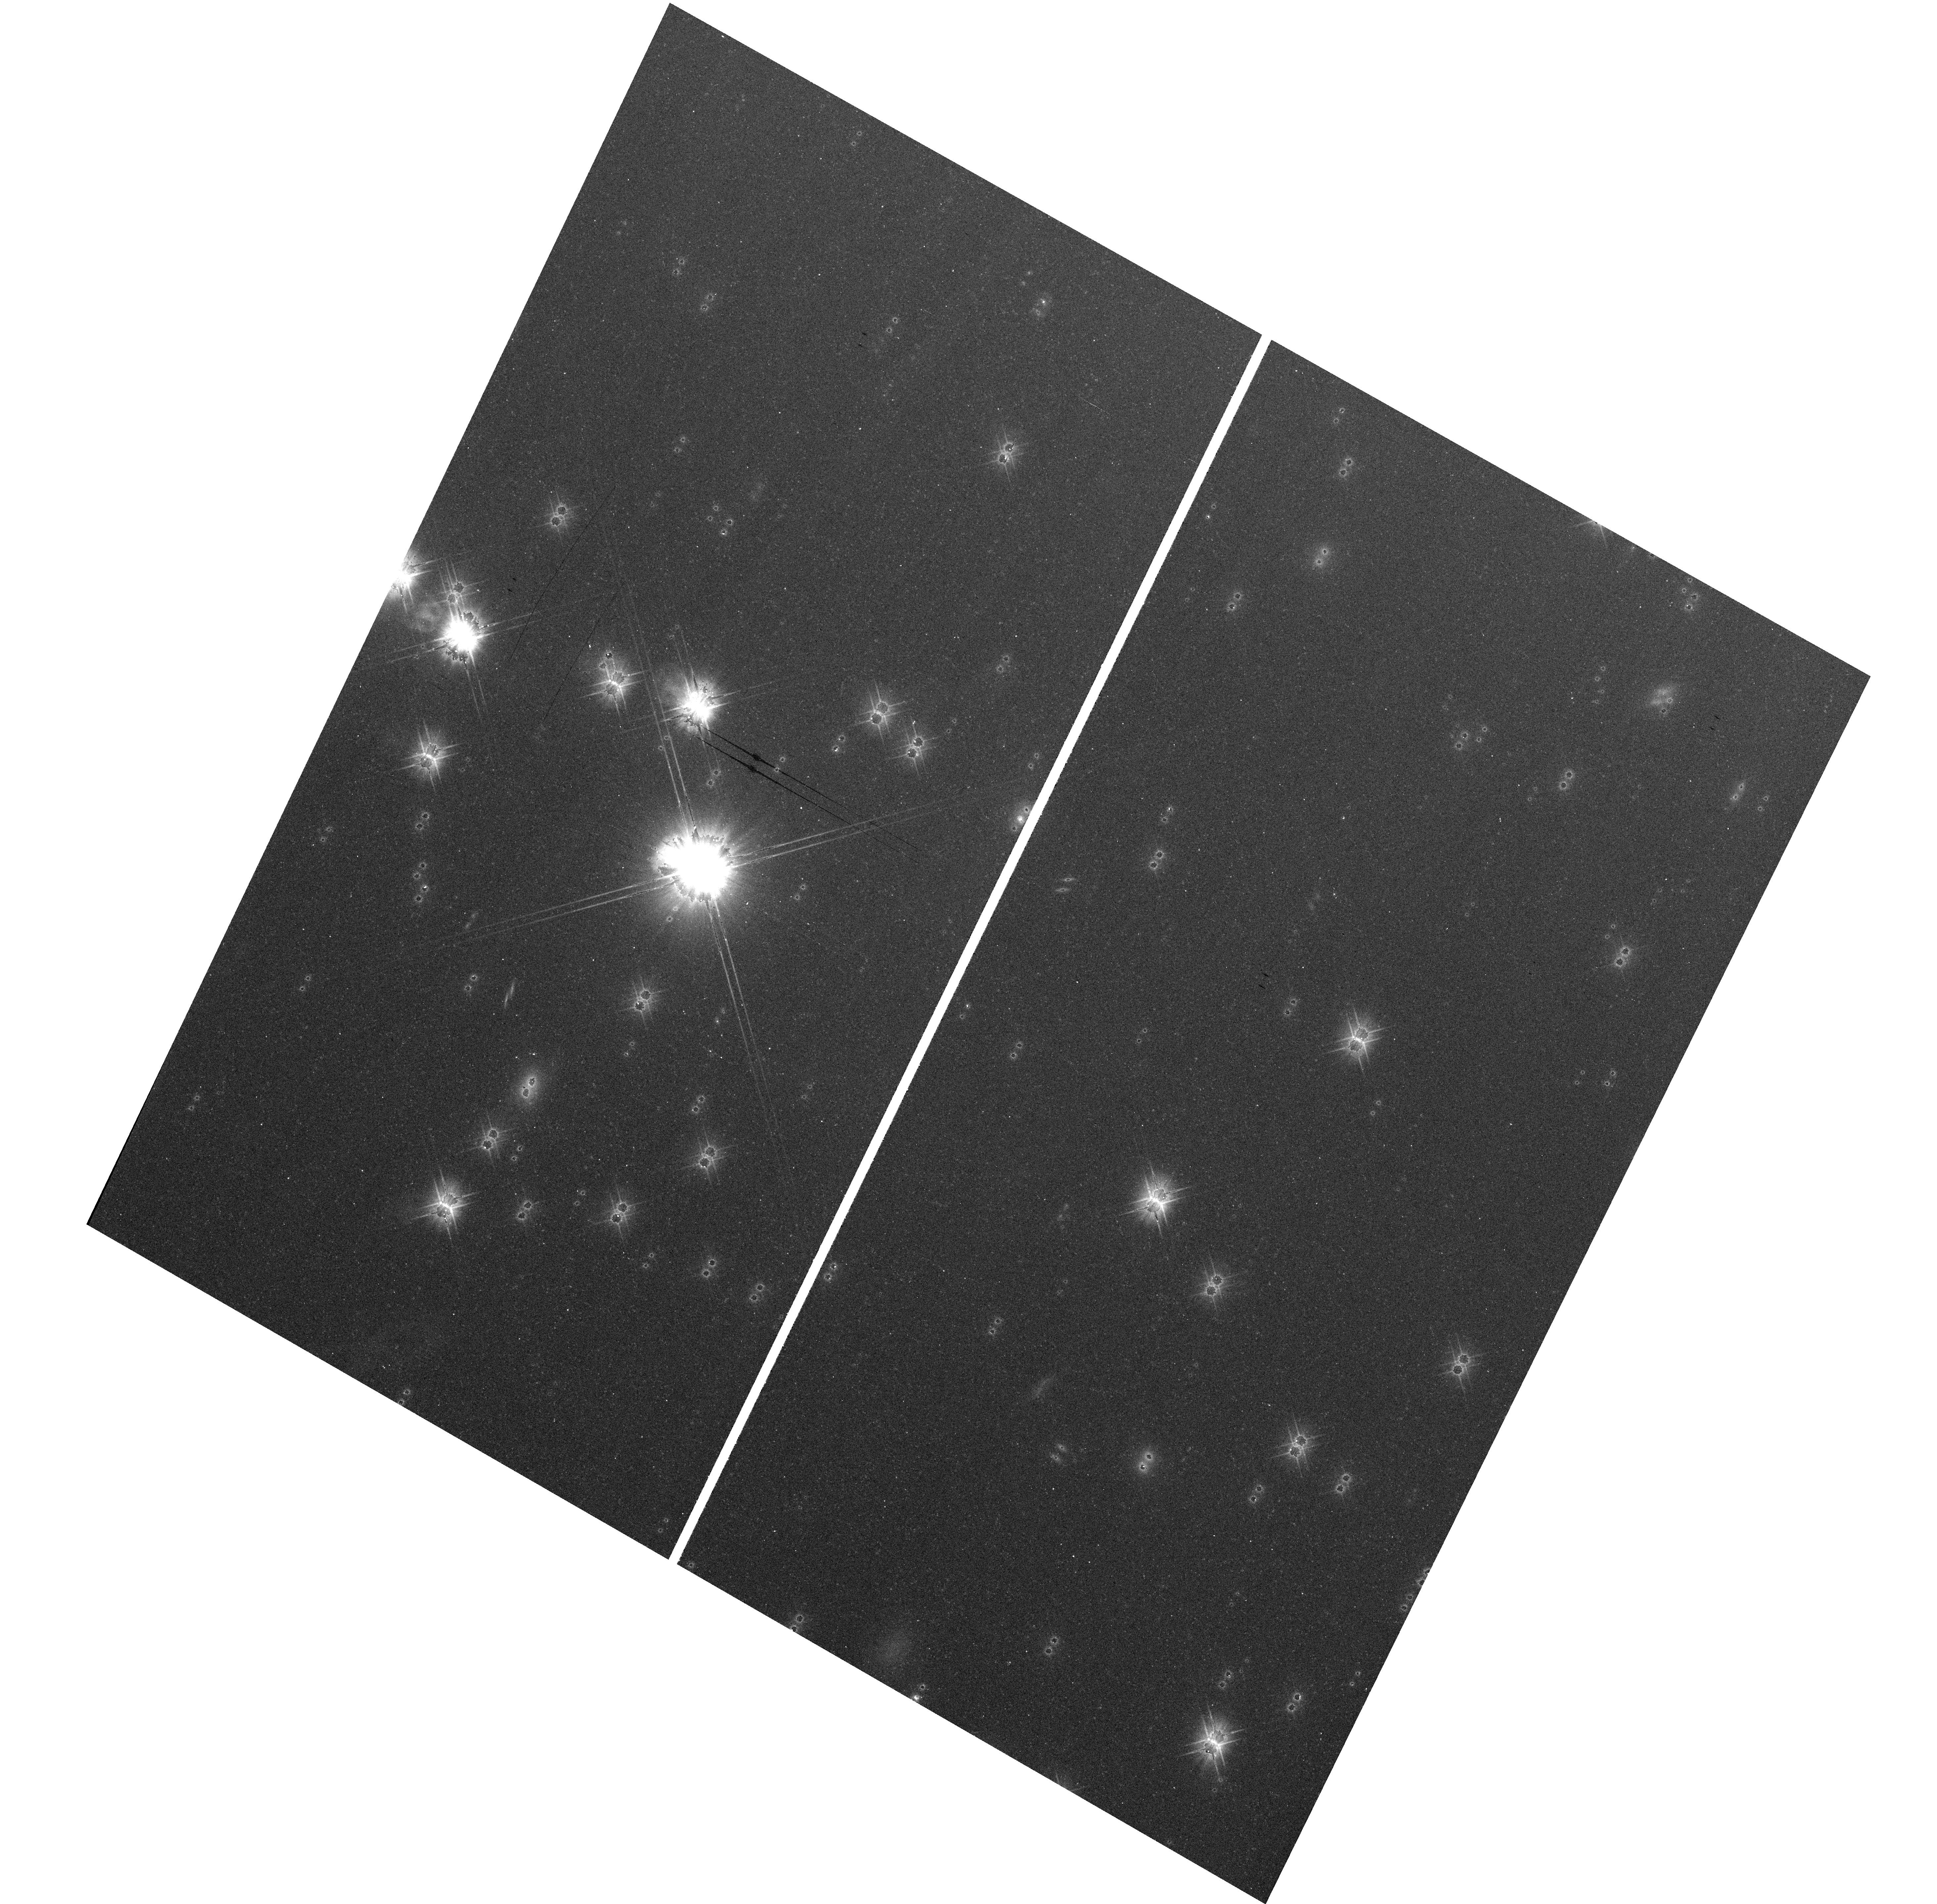
Target: field at RA 79.172°, Dec 45.998°. Instrument: WFC3/UVIS. Filter: F606W. Exposure: 12 min. Observation ID: hst_11938_03_wfc3_uvis_f606w_ibcn03

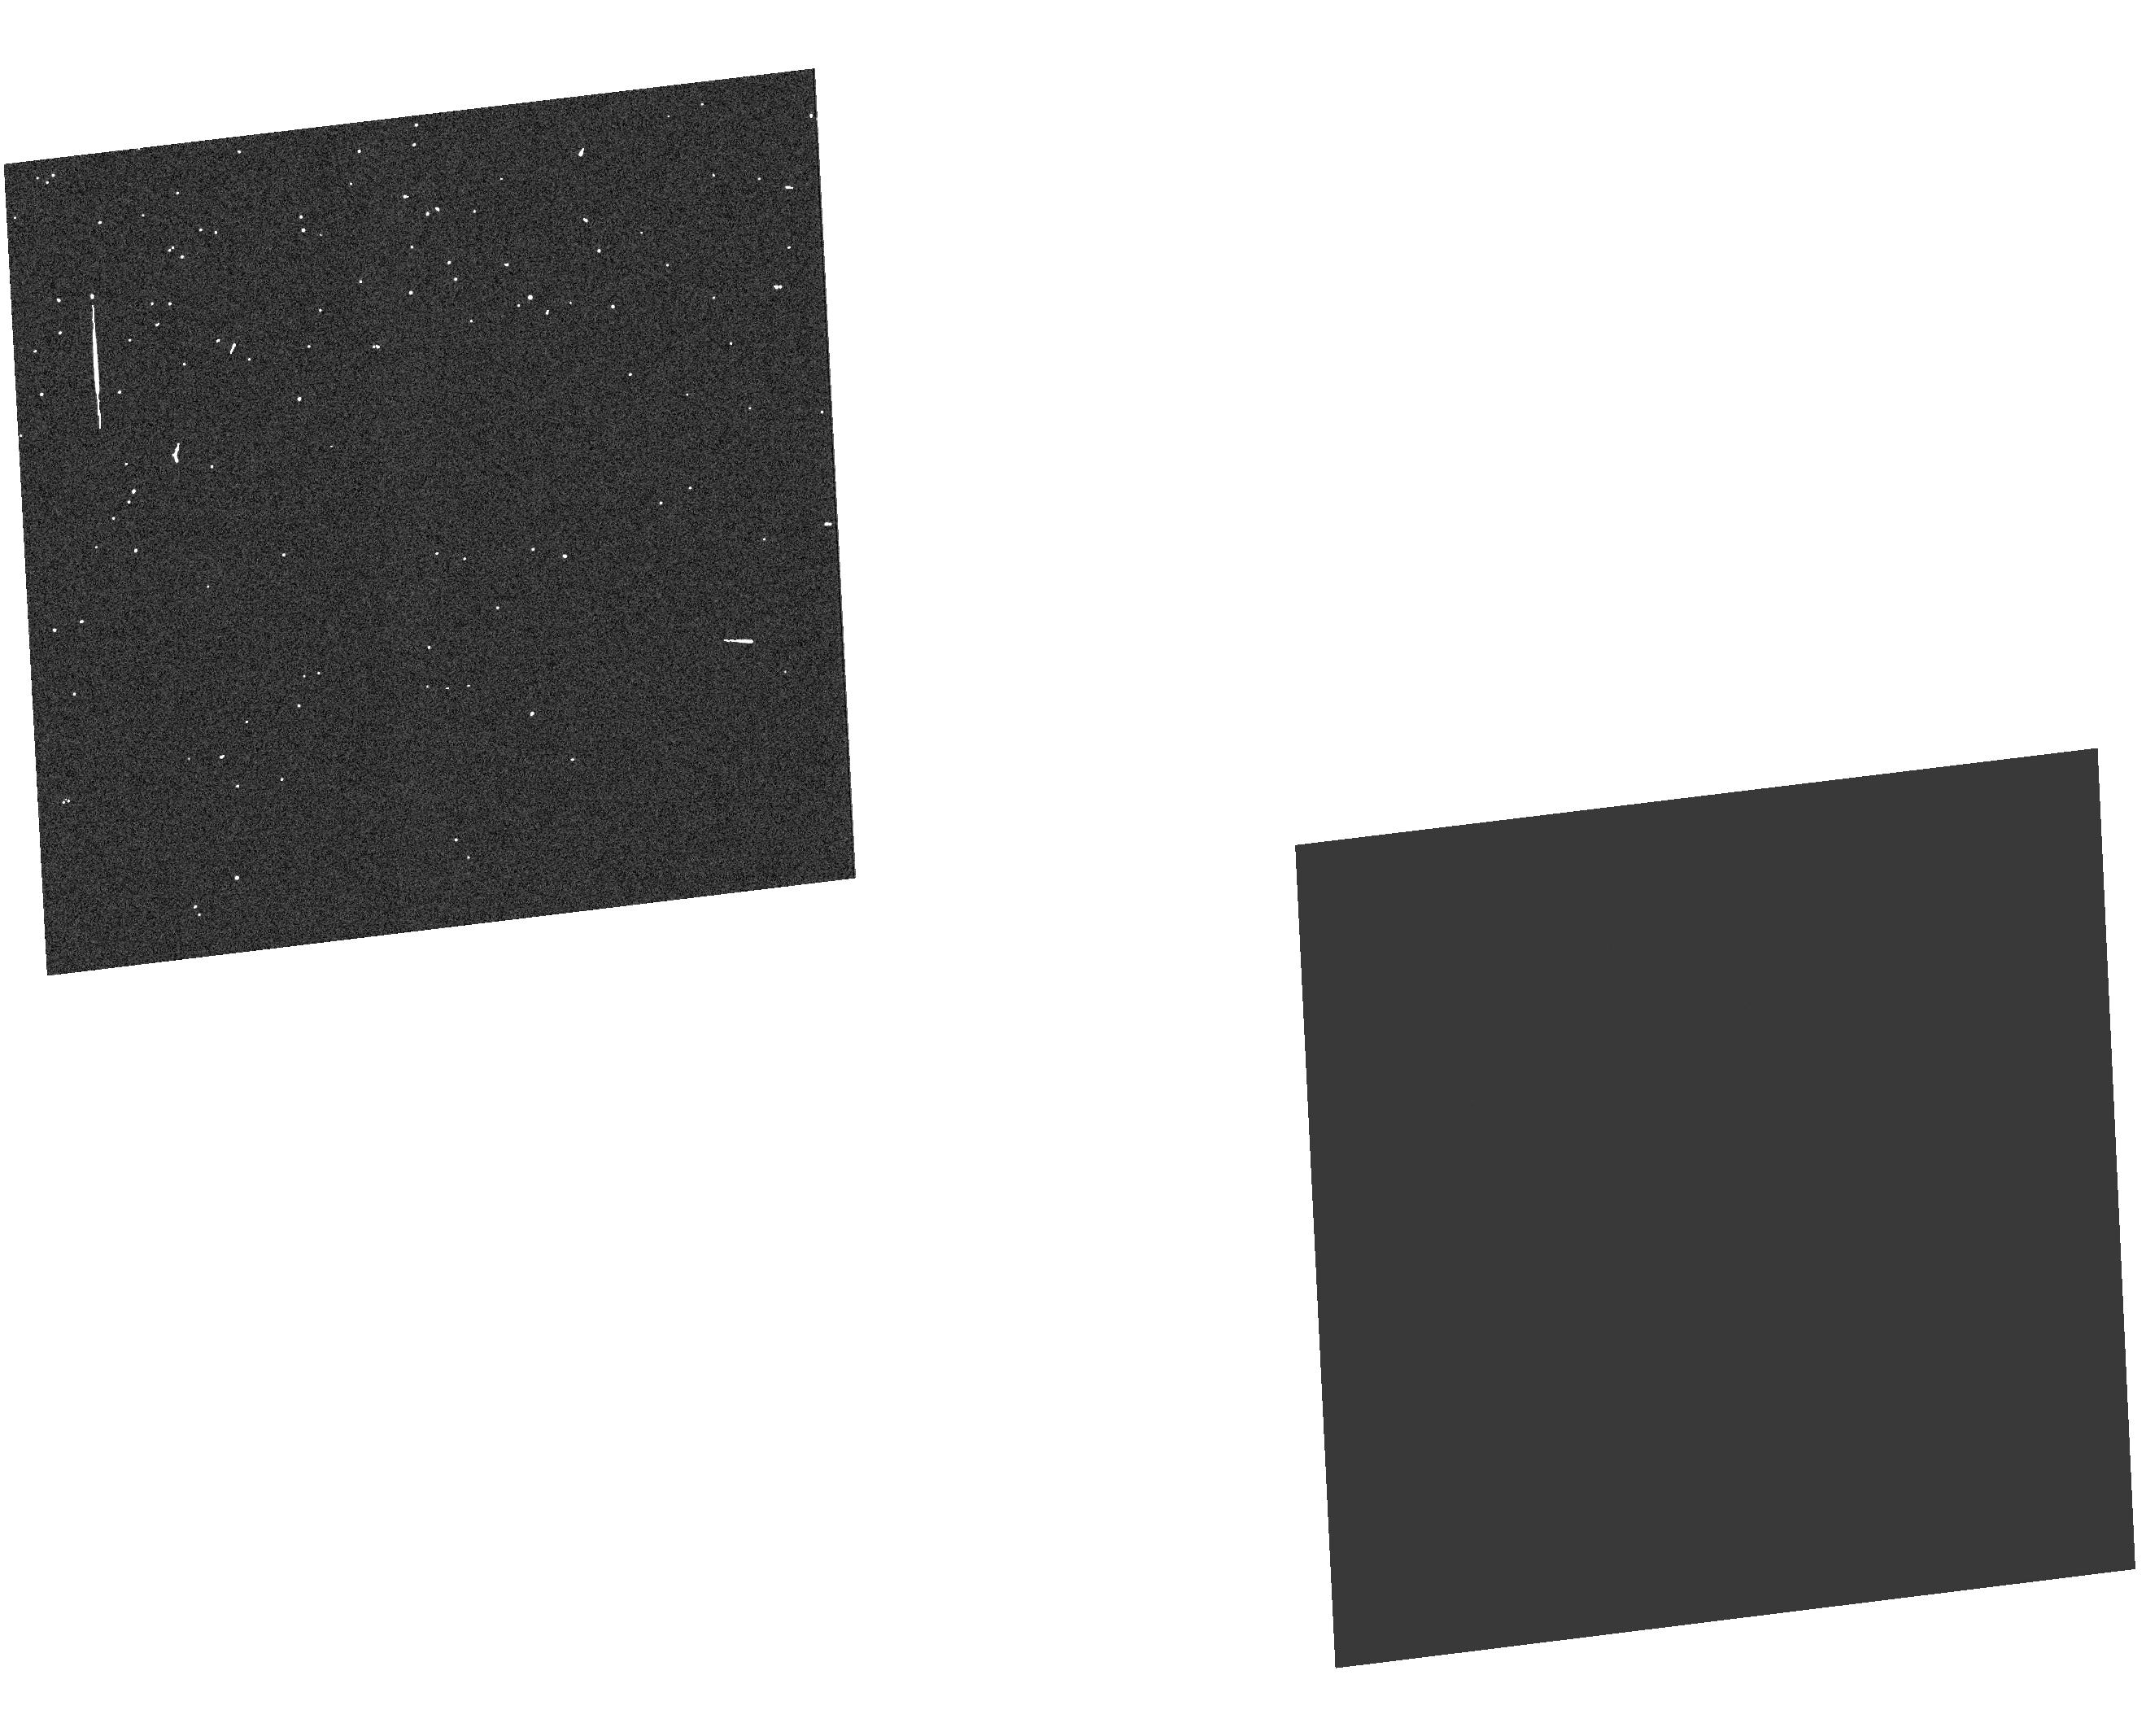
Target: field at RA 194.260°, Dec 22.032°. Instrument: WFC3/UVIS. Filter: F606W. Exposure: 7 min. Observation ID: hst_11938_c1_wfc3_uvis_f606w_ibcnc1

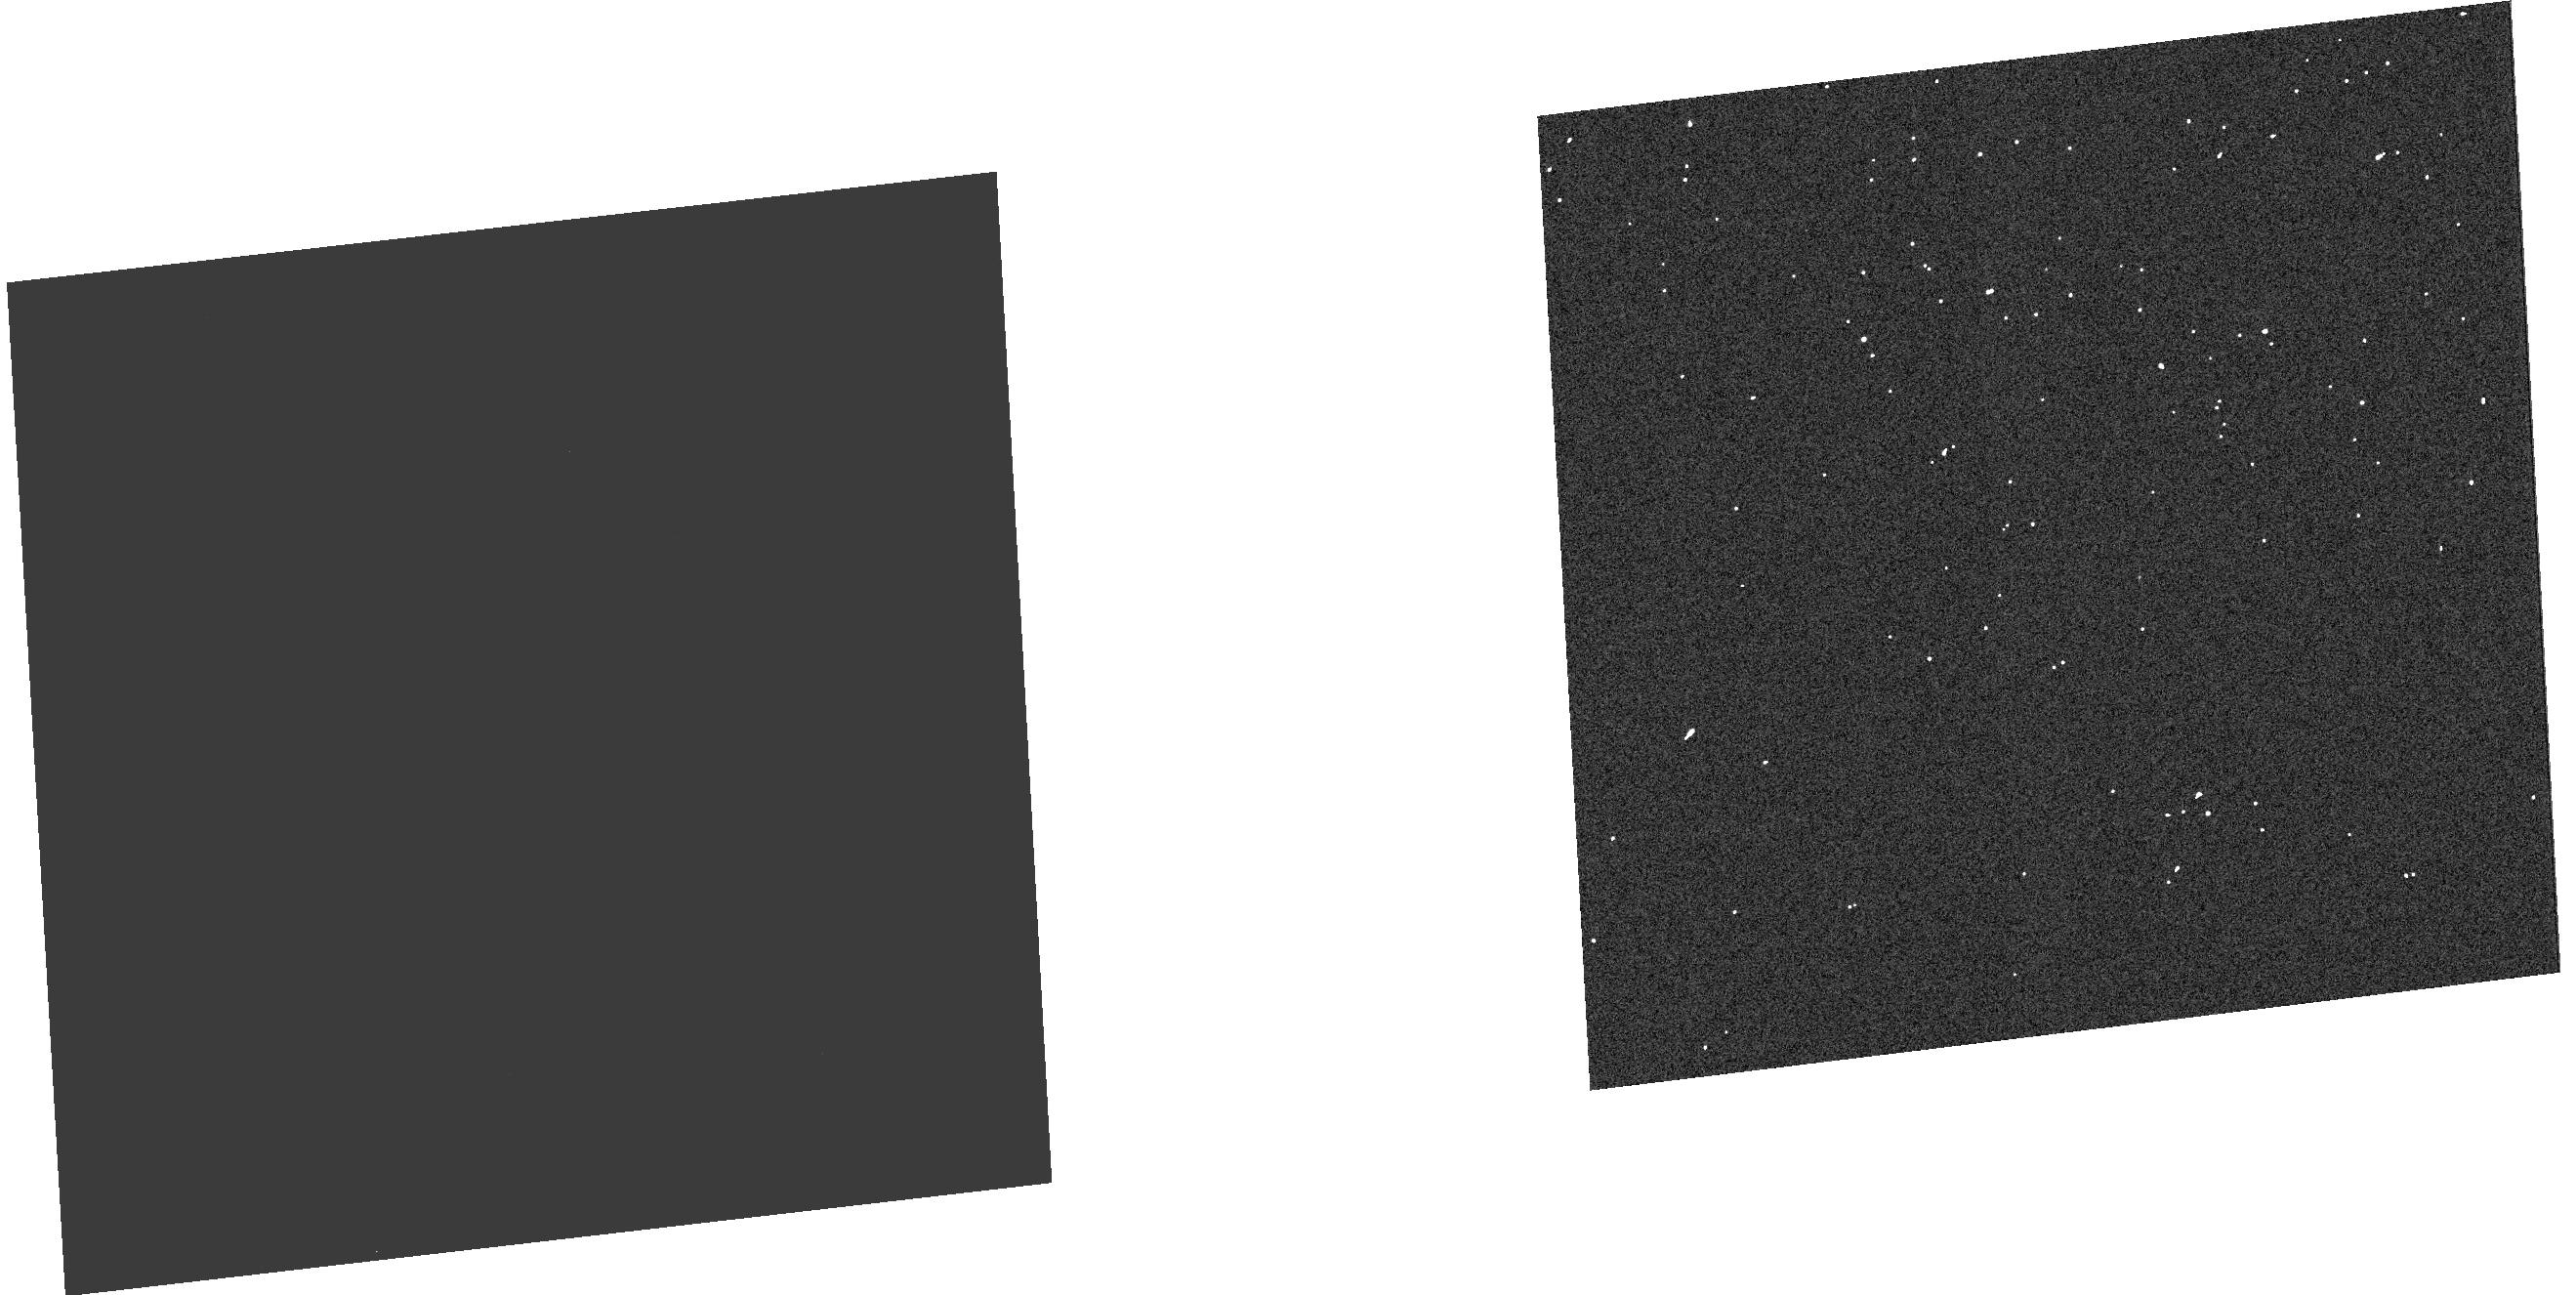
Target: field at RA 194.260°, Dec 22.032°. Instrument: WFC3/UVIS. Filter: F606W. Exposure: 7 min. Observation ID: hst_11938_a1_wfc3_uvis_f606w_ibcna1

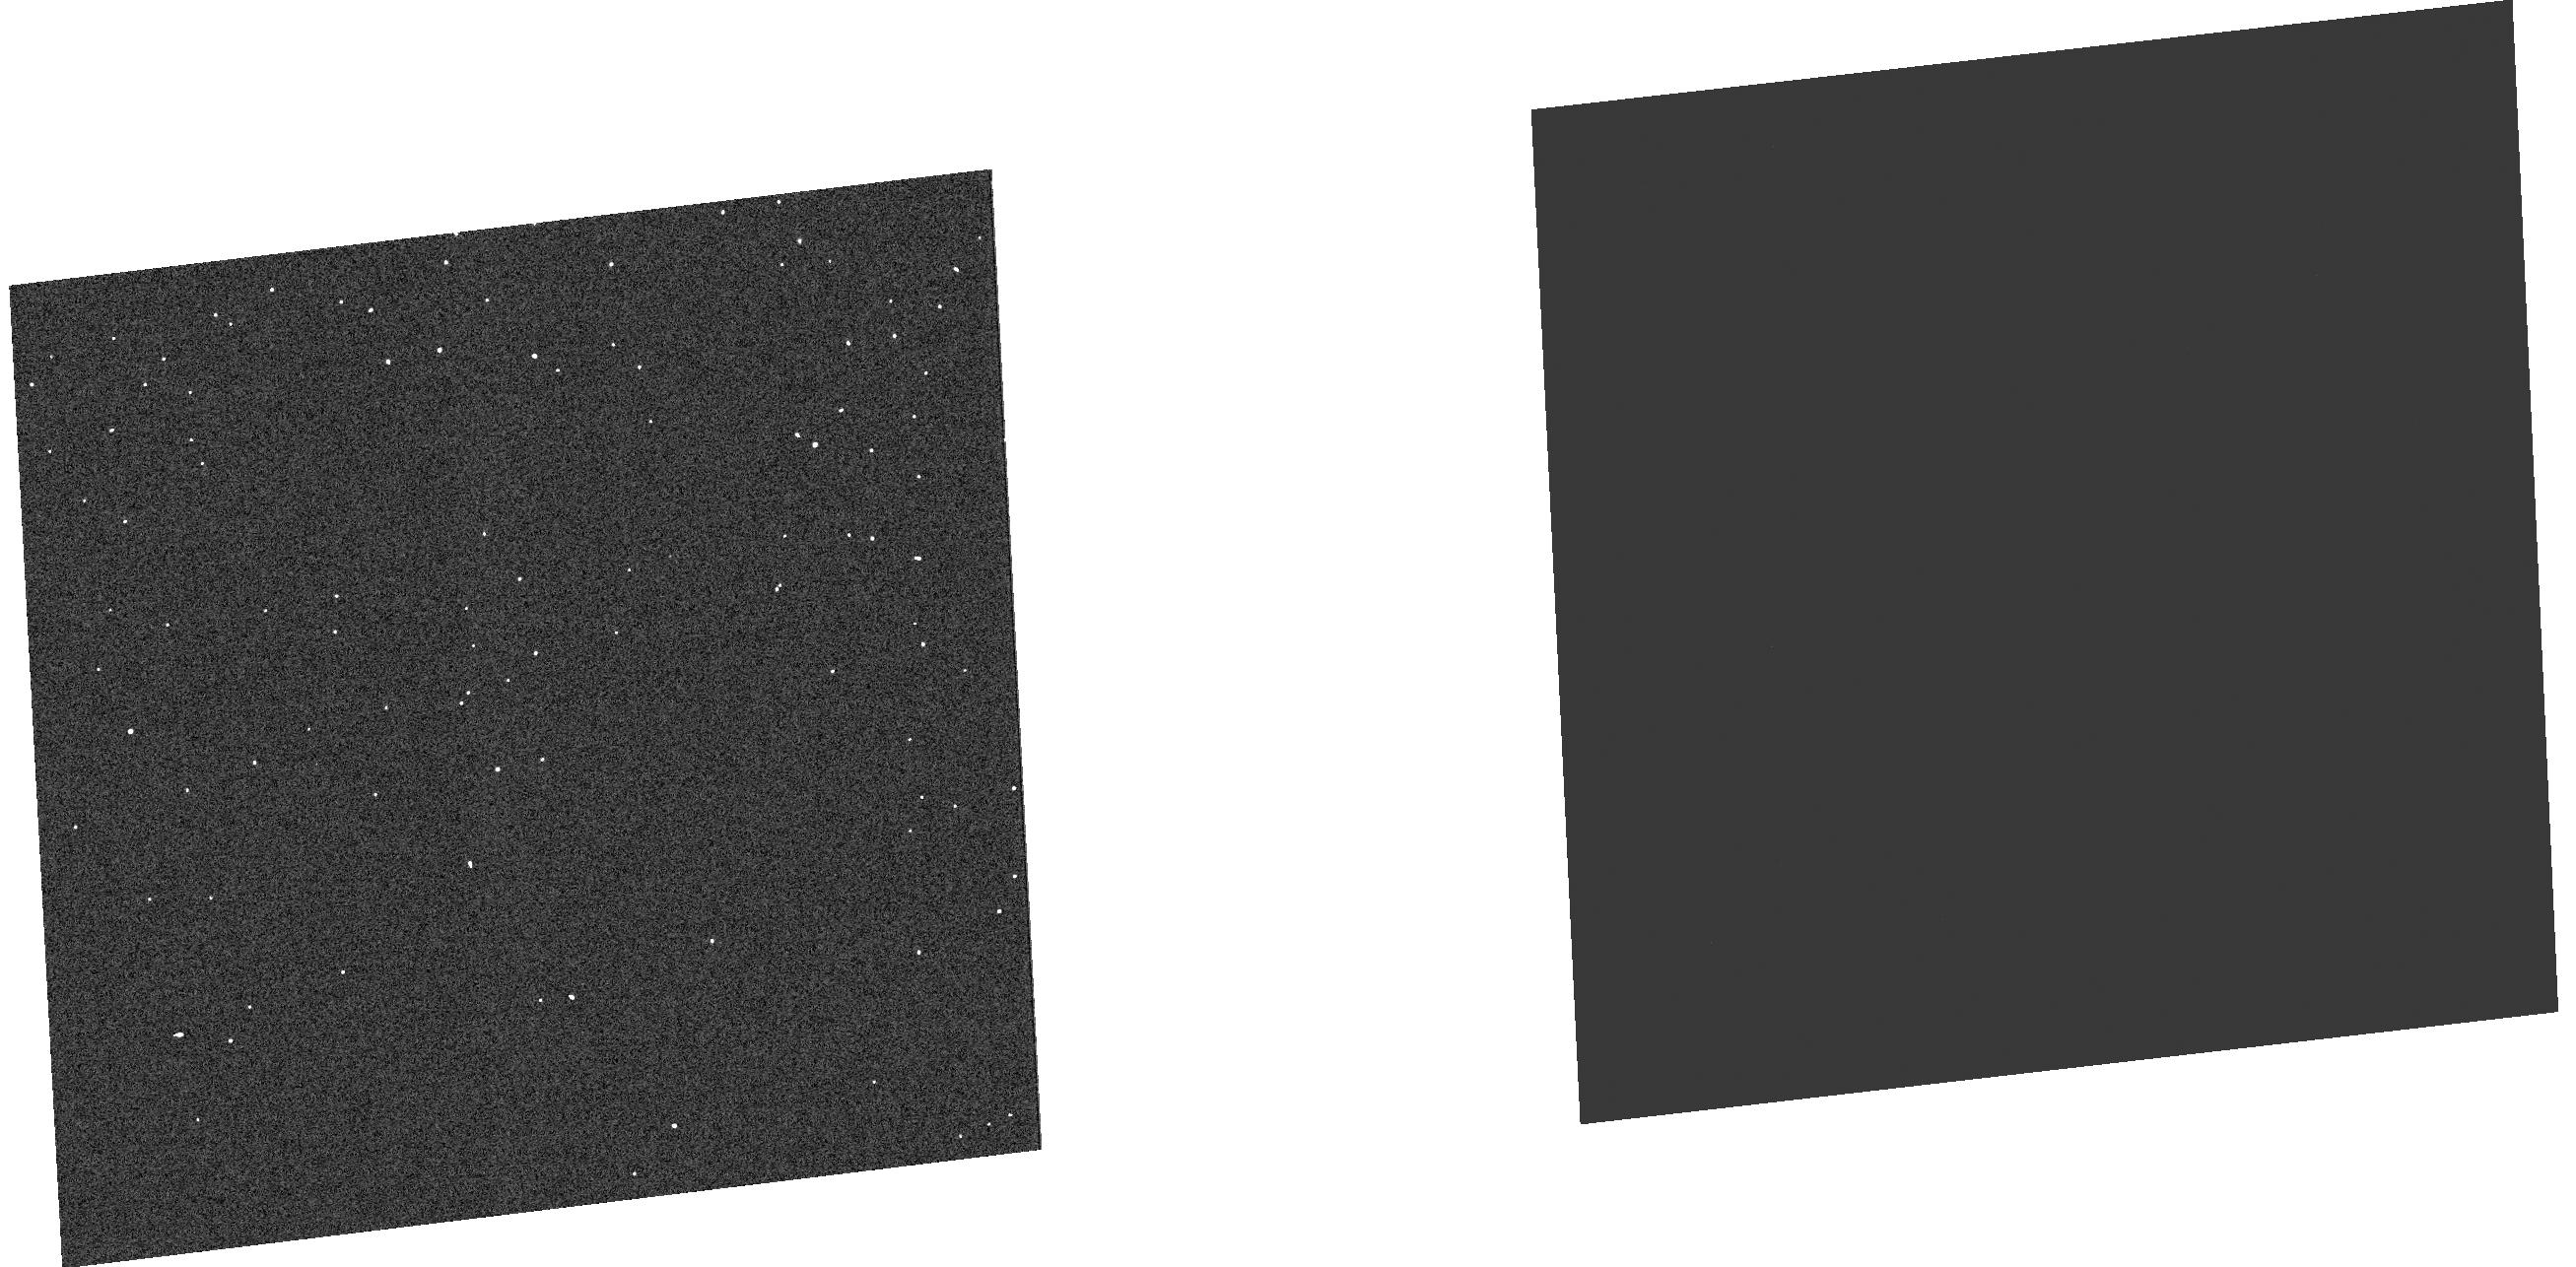
Target: field at RA 194.260°, Dec 22.032°. Instrument: WFC3/UVIS. Filter: F606W. Exposure: 7 min. Observation ID: hst_11938_b1_wfc3_uvis_f606w_ibcnb1

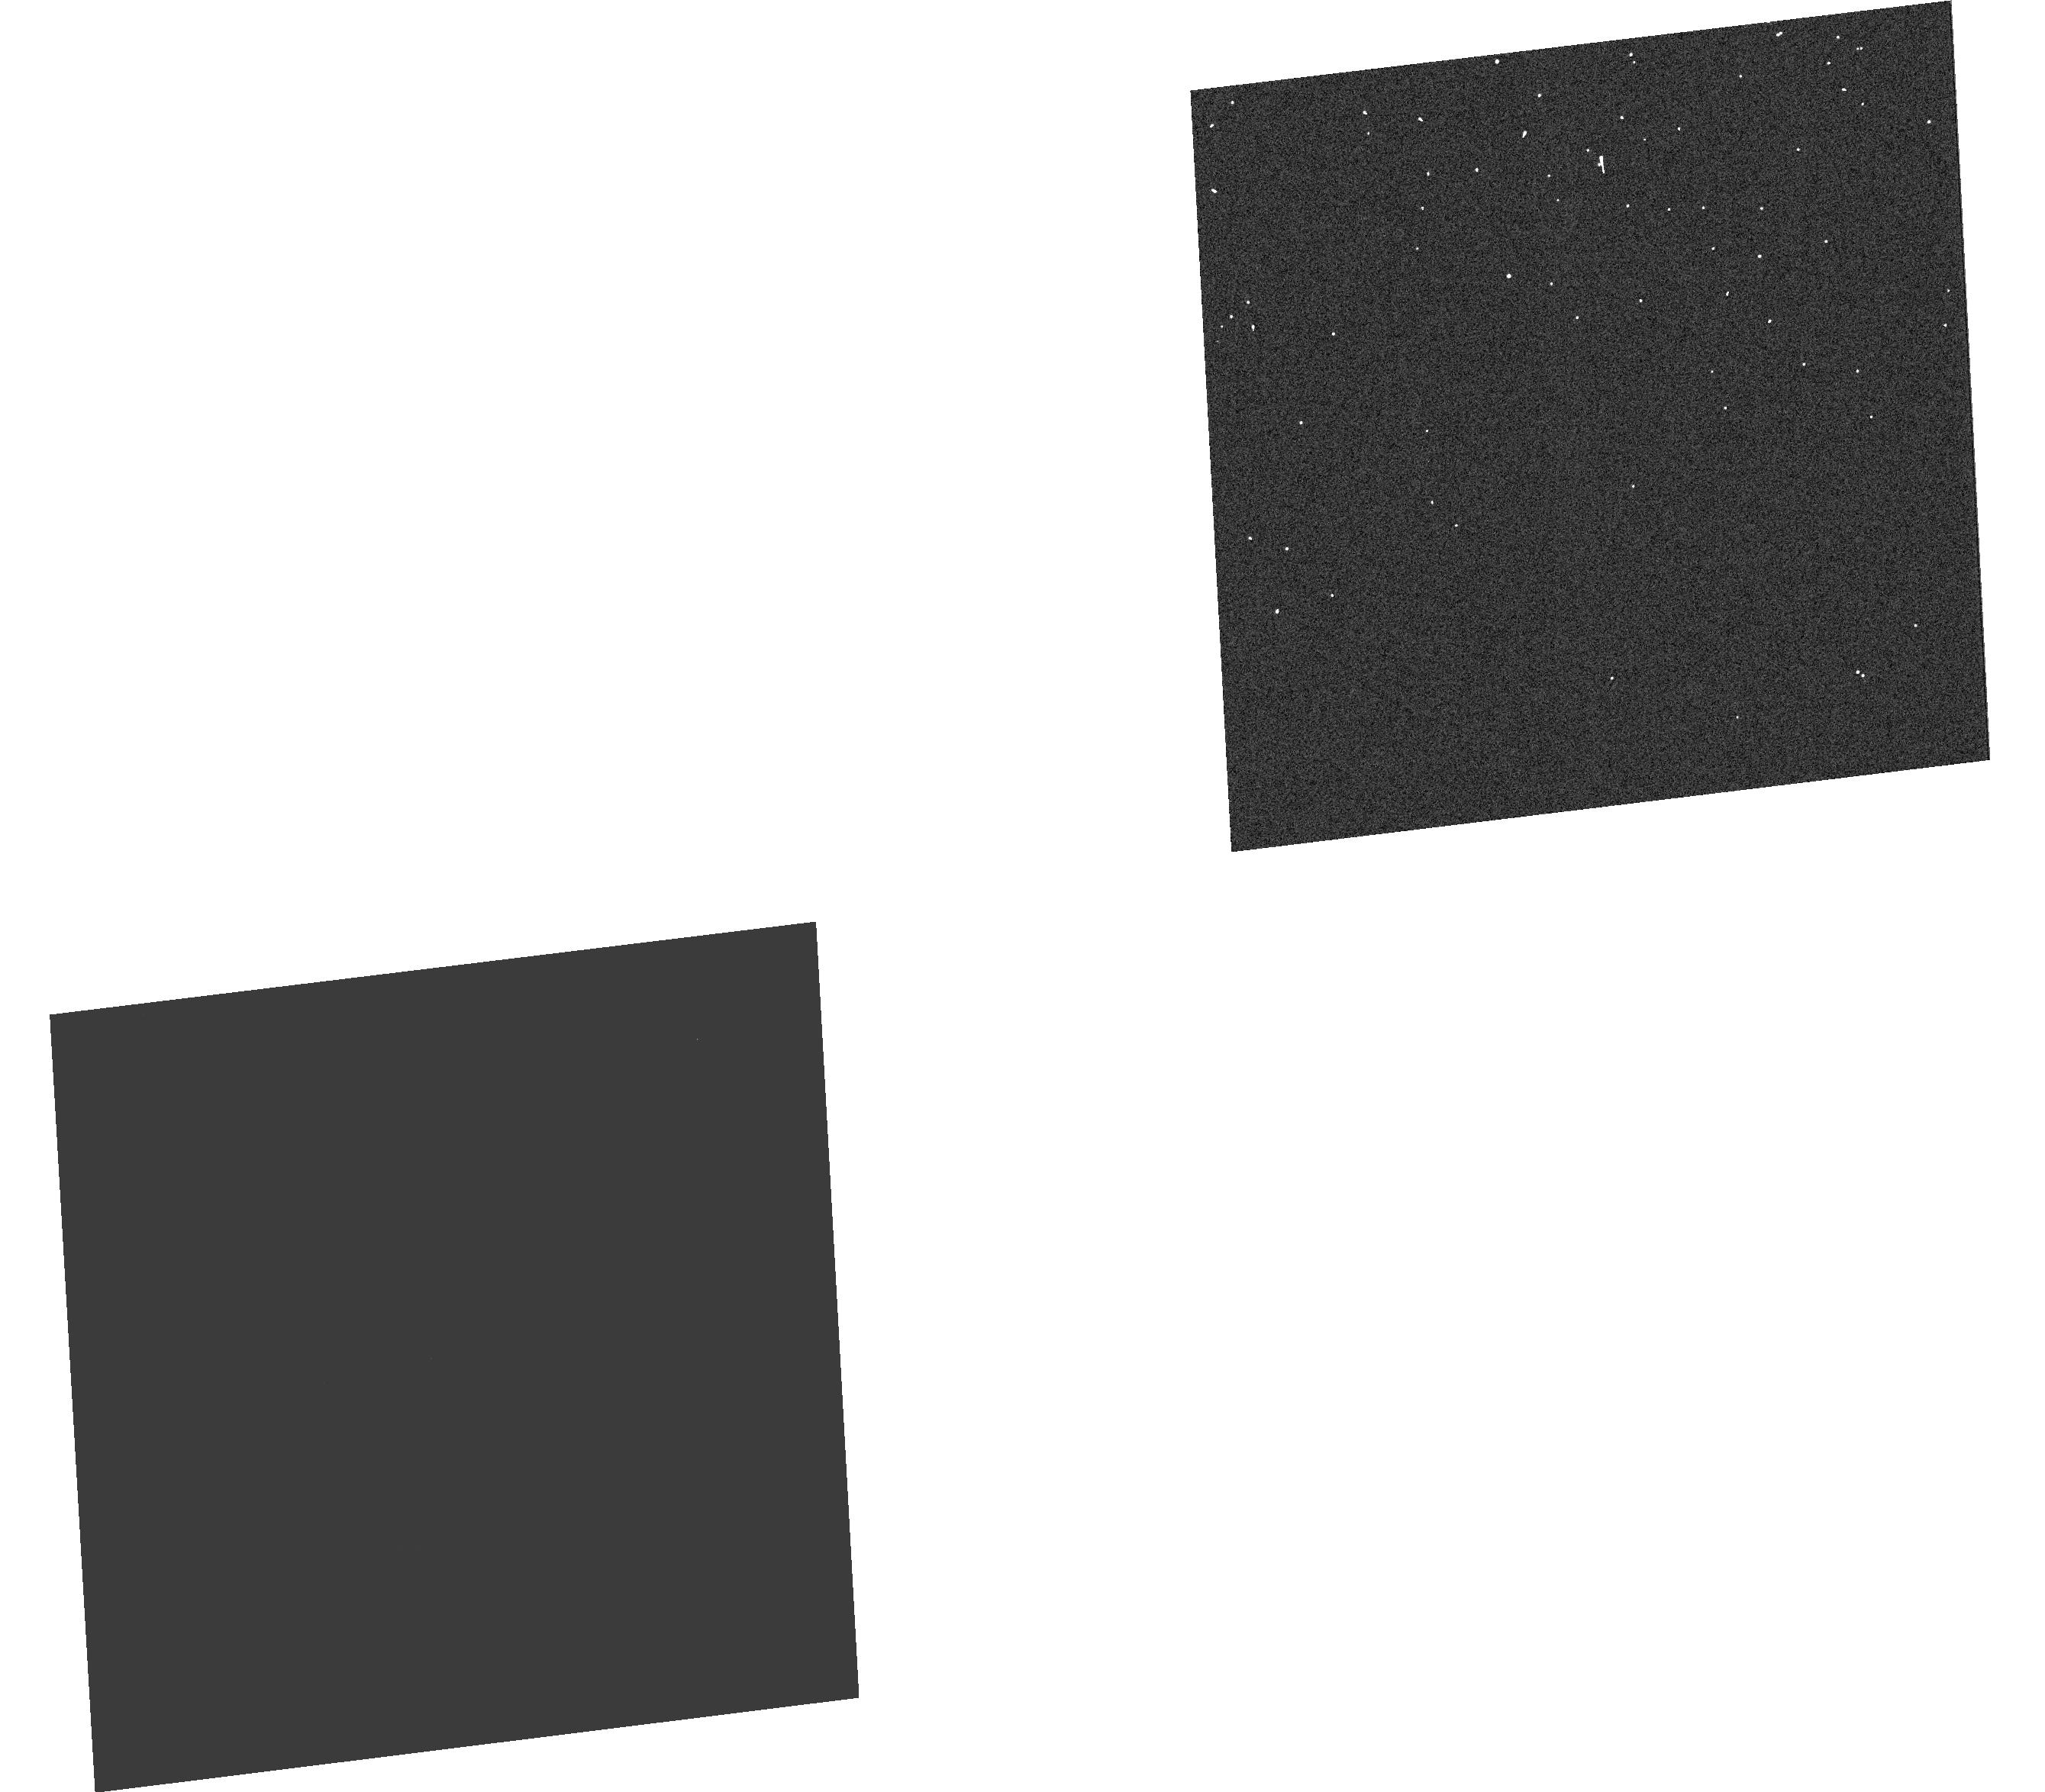
Target: field at RA 194.260°, Dec 22.032°. Instrument: WFC3/UVIS. Filter: F606W. Exposure: 7 min. Observation ID: hst_11938_01_wfc3_uvis_f606w_ibcn01

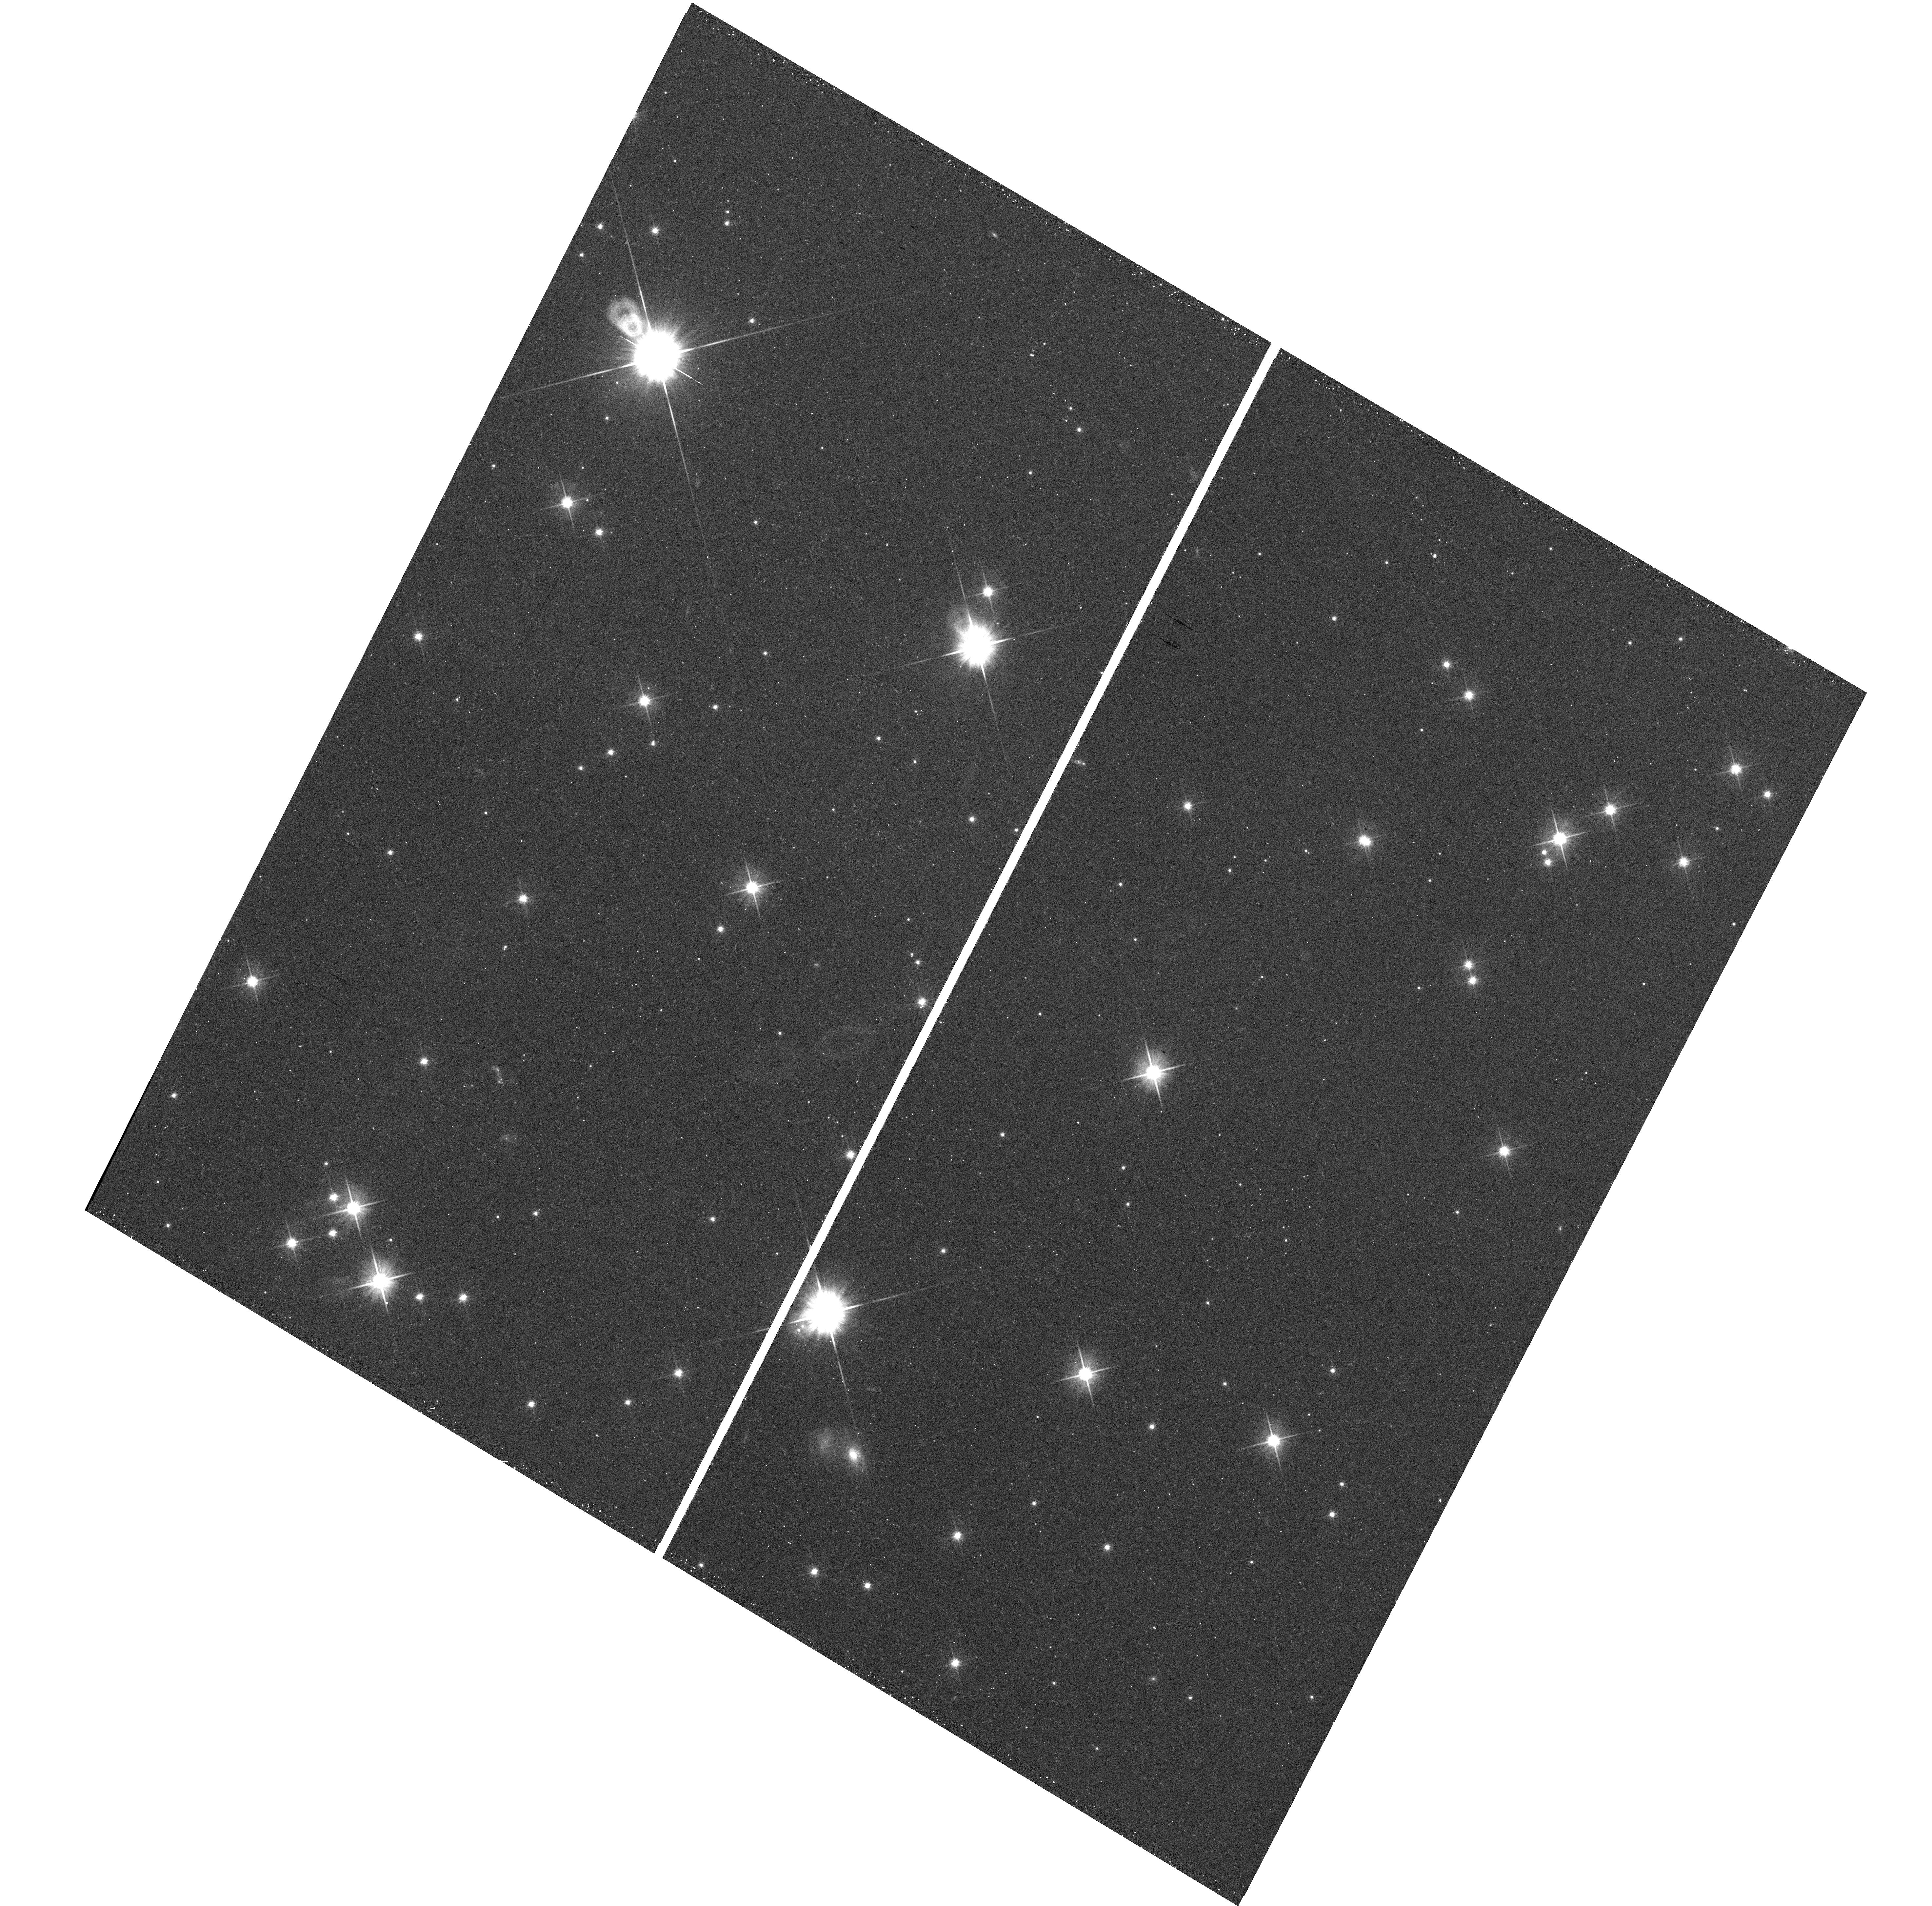
Target: field at RA 79.172°, Dec 46.998°. Instrument: WFC3/UVIS. Filter: F606W. Exposure: 12 min. Observation ID: hst_11938_c3_wfc3_uvis_f606w_ibcnc3

(PI: Petro, Larry)

Structures outside the optical path of the detector FOV and the surfaces of optical elements could scatter significant light from bright sources onto the UVIS CCD. Such structures are oversized by typically a few mm relative to the FOV?s beam. The beam footprint of a source outside the FOV can overlap the edges of those structures, which will cause light to be scattered onto the detector. This on orbit test will: 1) verify that release of gravitational stress has not changed the detector mask by comparison with similar ground tests, 2) assess the far wing stray light from a sources outside the CCD FOV, 3) note any sources of stray light in the near and far field that were not noted during ground test, and 4) assess the surface brightness of the off-chip target PSF relative to the on-chip PSF.